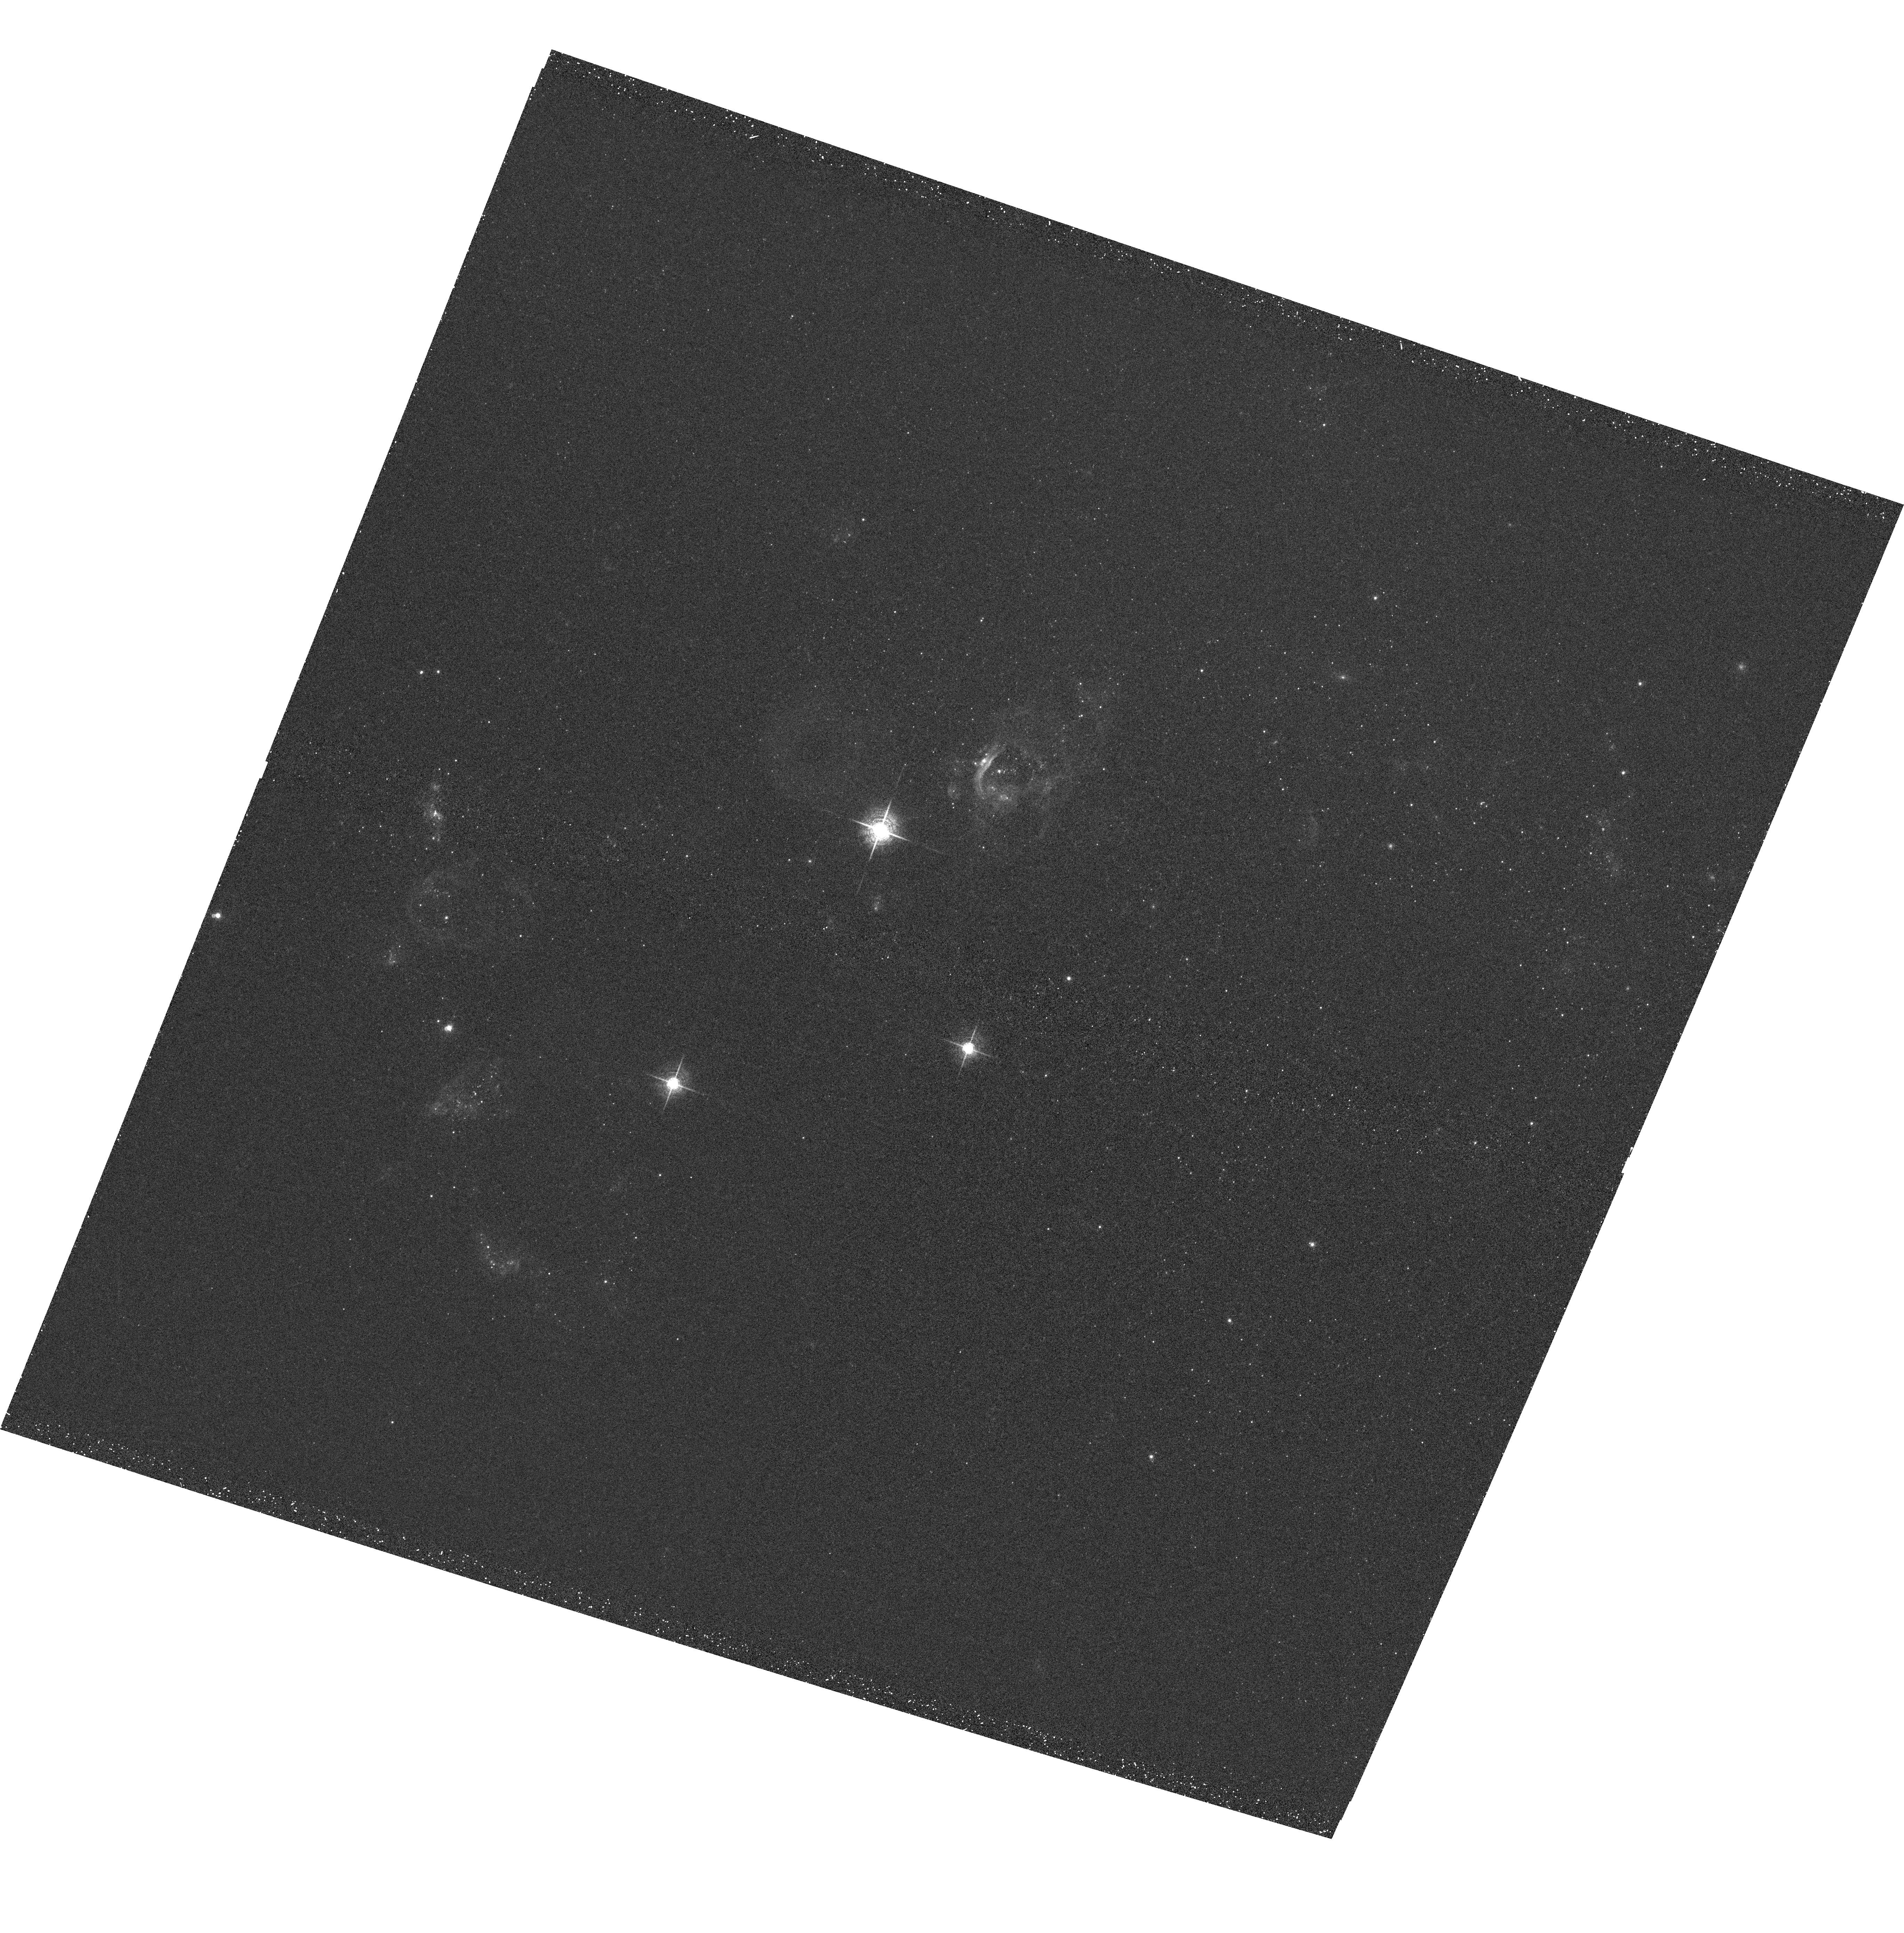
Target: HOLMBERGII-ACS. Instrument: ACS/WFC. Filter: F660N. Exposure: 28 min. Observation ID: hst_10522_03_acs_wfc_f660n_j9dr03

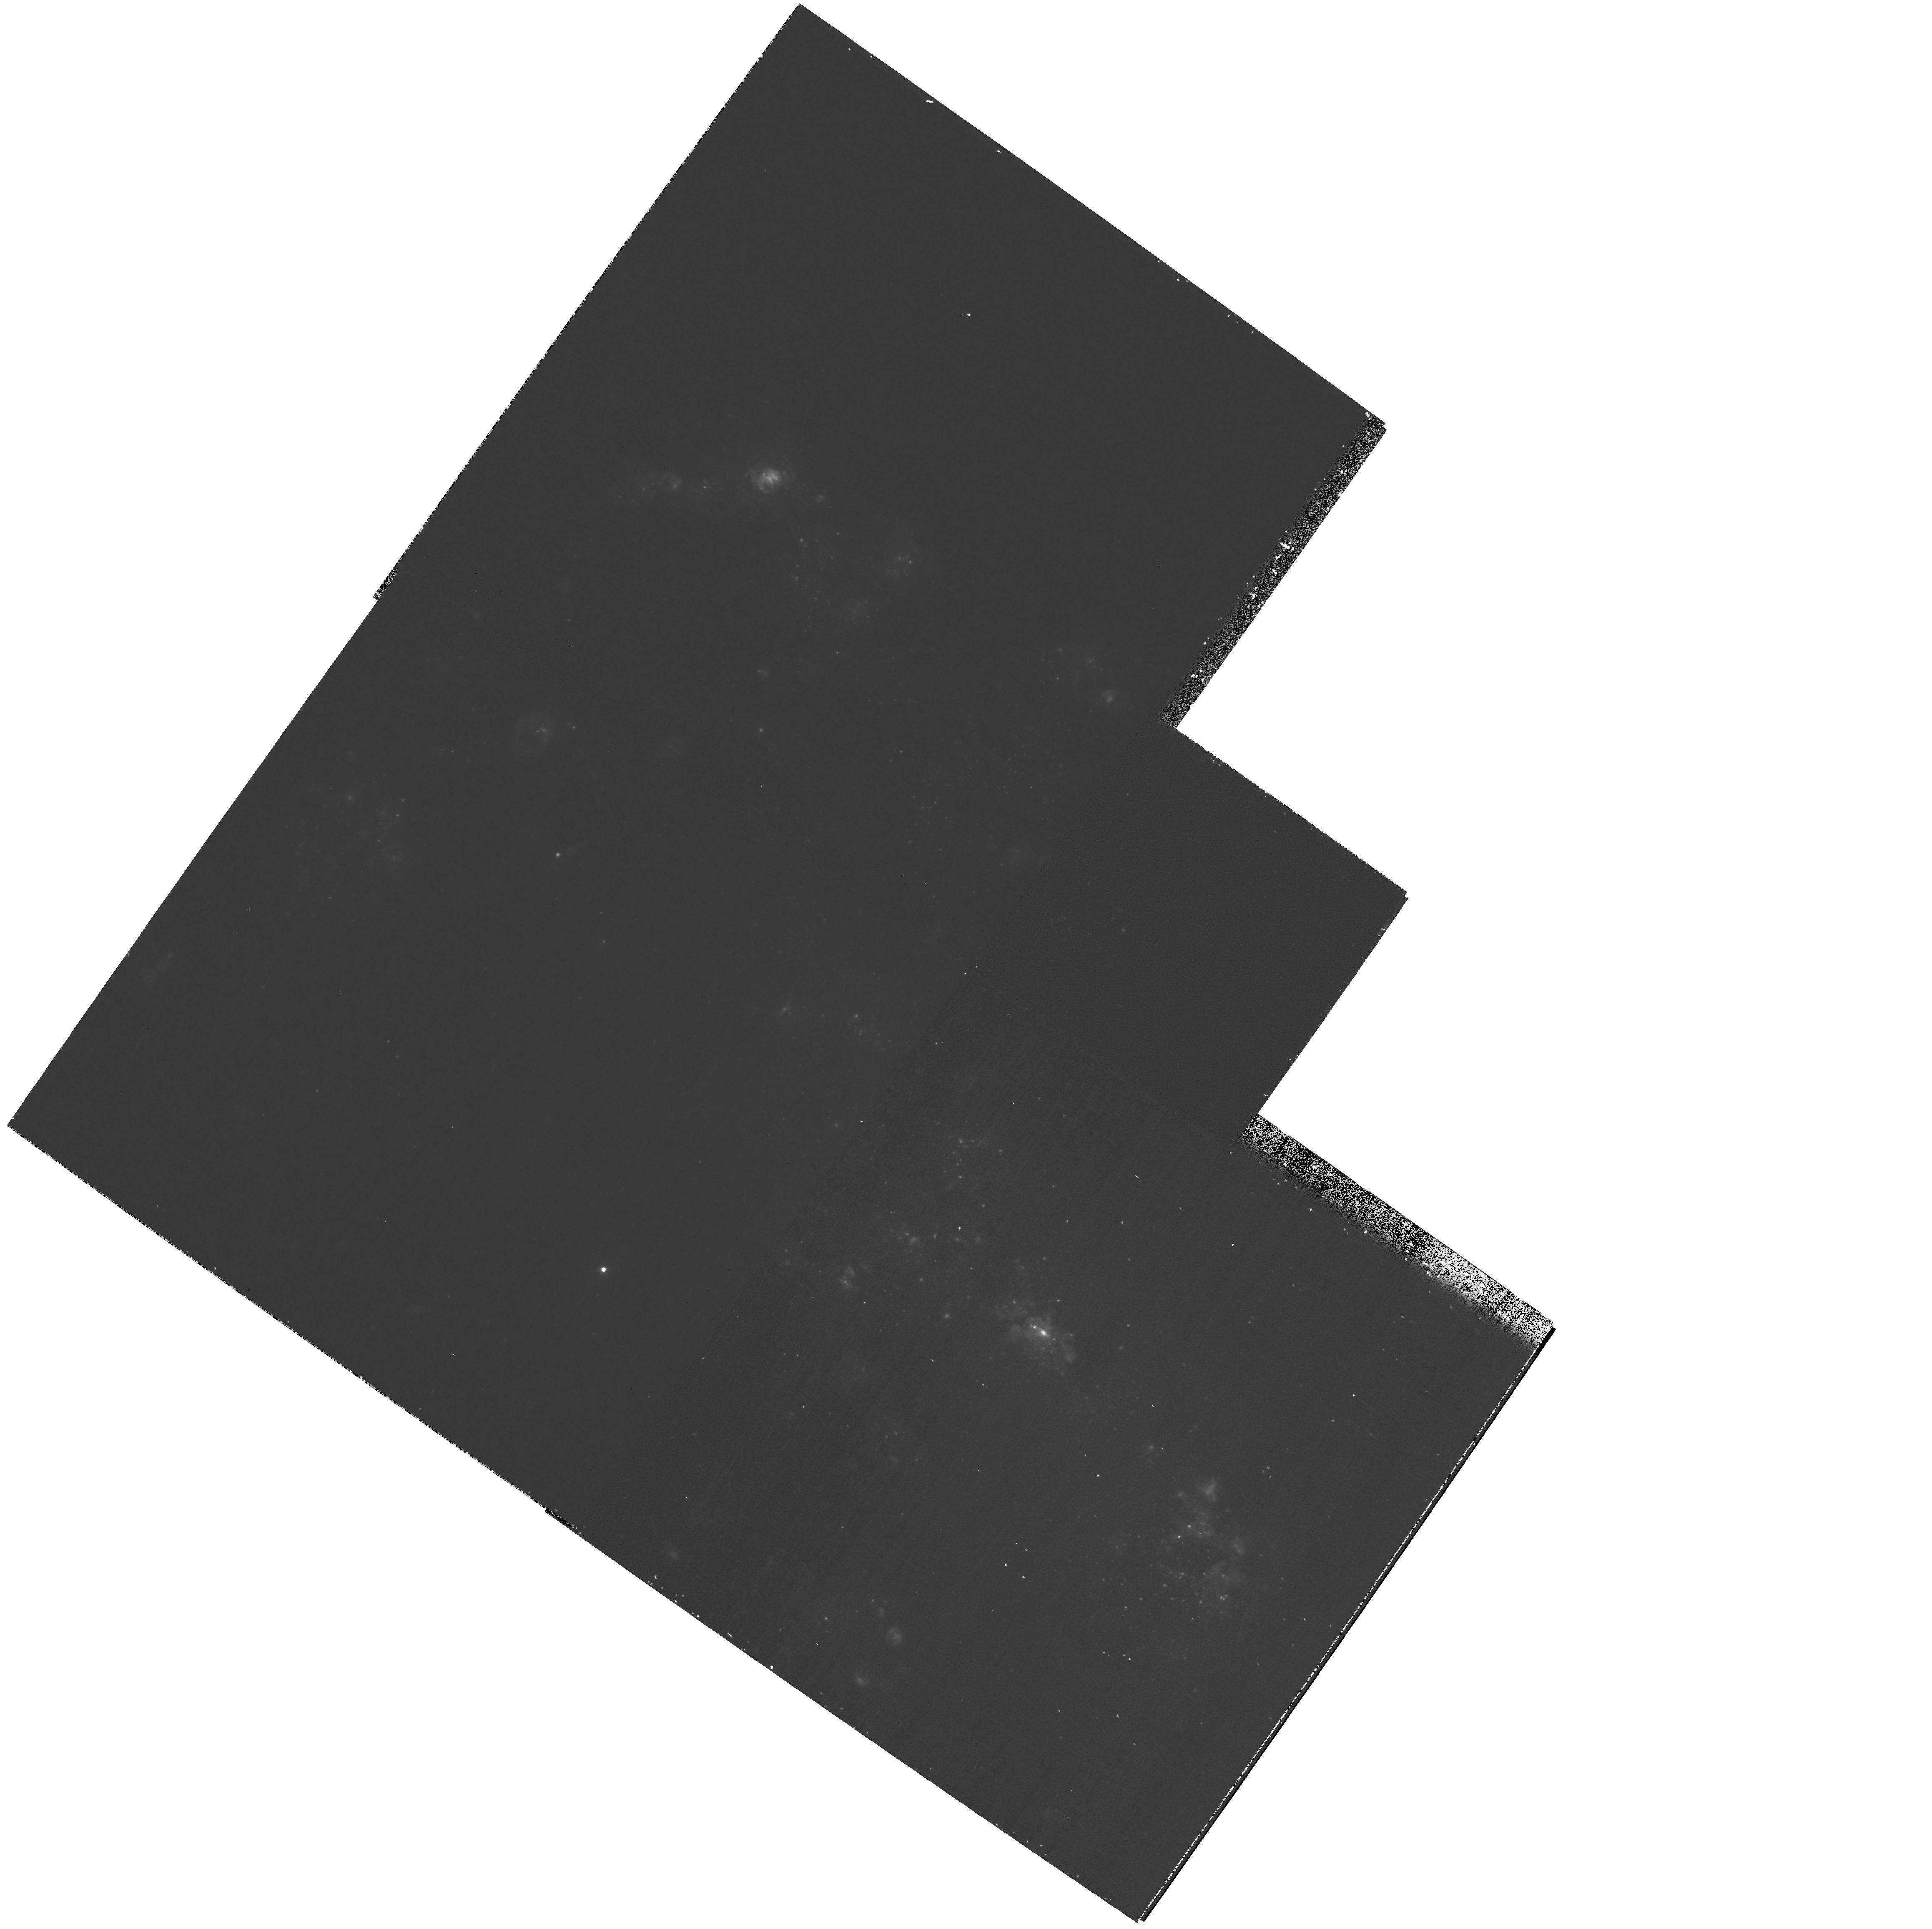
Target: NGC4449-WFPC2. Instrument: WFPC2/PC. Filter: F487N. Exposure: 35 min. Observation ID: hst_10522_02_wfpc2_pc_f487n_u9dr02

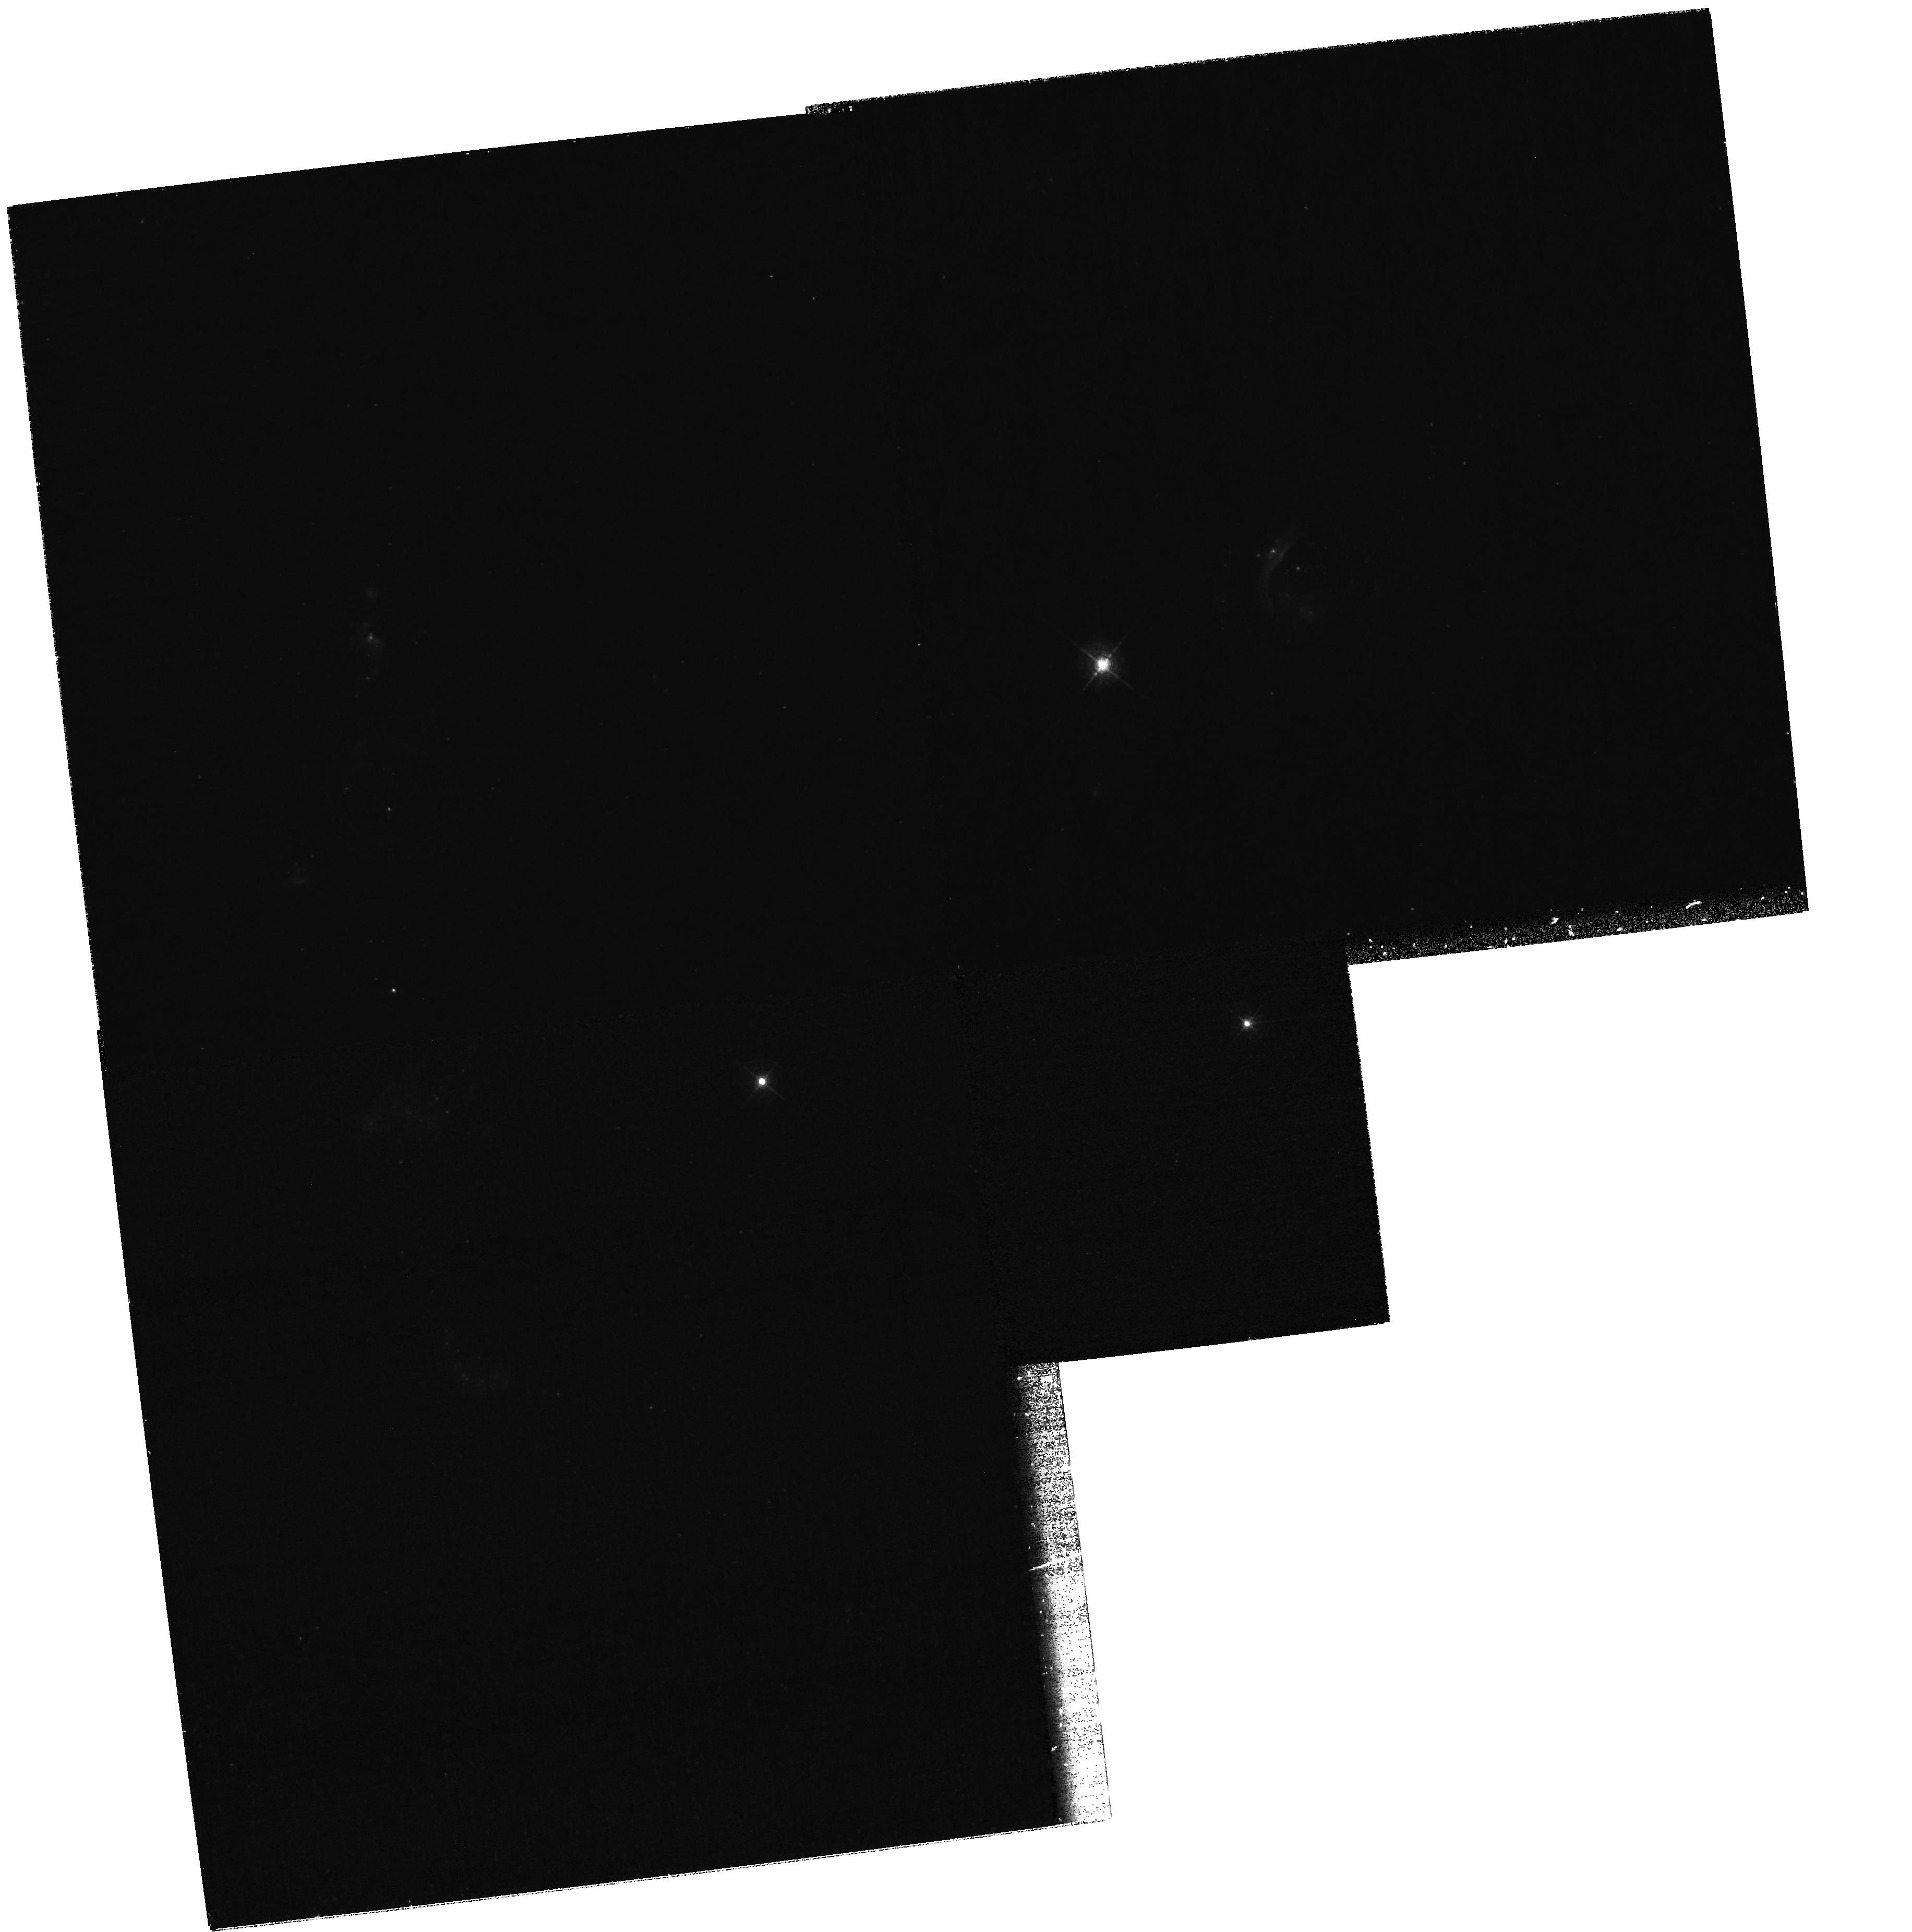
Target: HOLMBERGII-WFPC2. Instrument: WFPC2/PC. Filter: F487N. Exposure: 1.5 h. Observation ID: hst_10522_04_wfpc2_pc_f487n_u9dr04

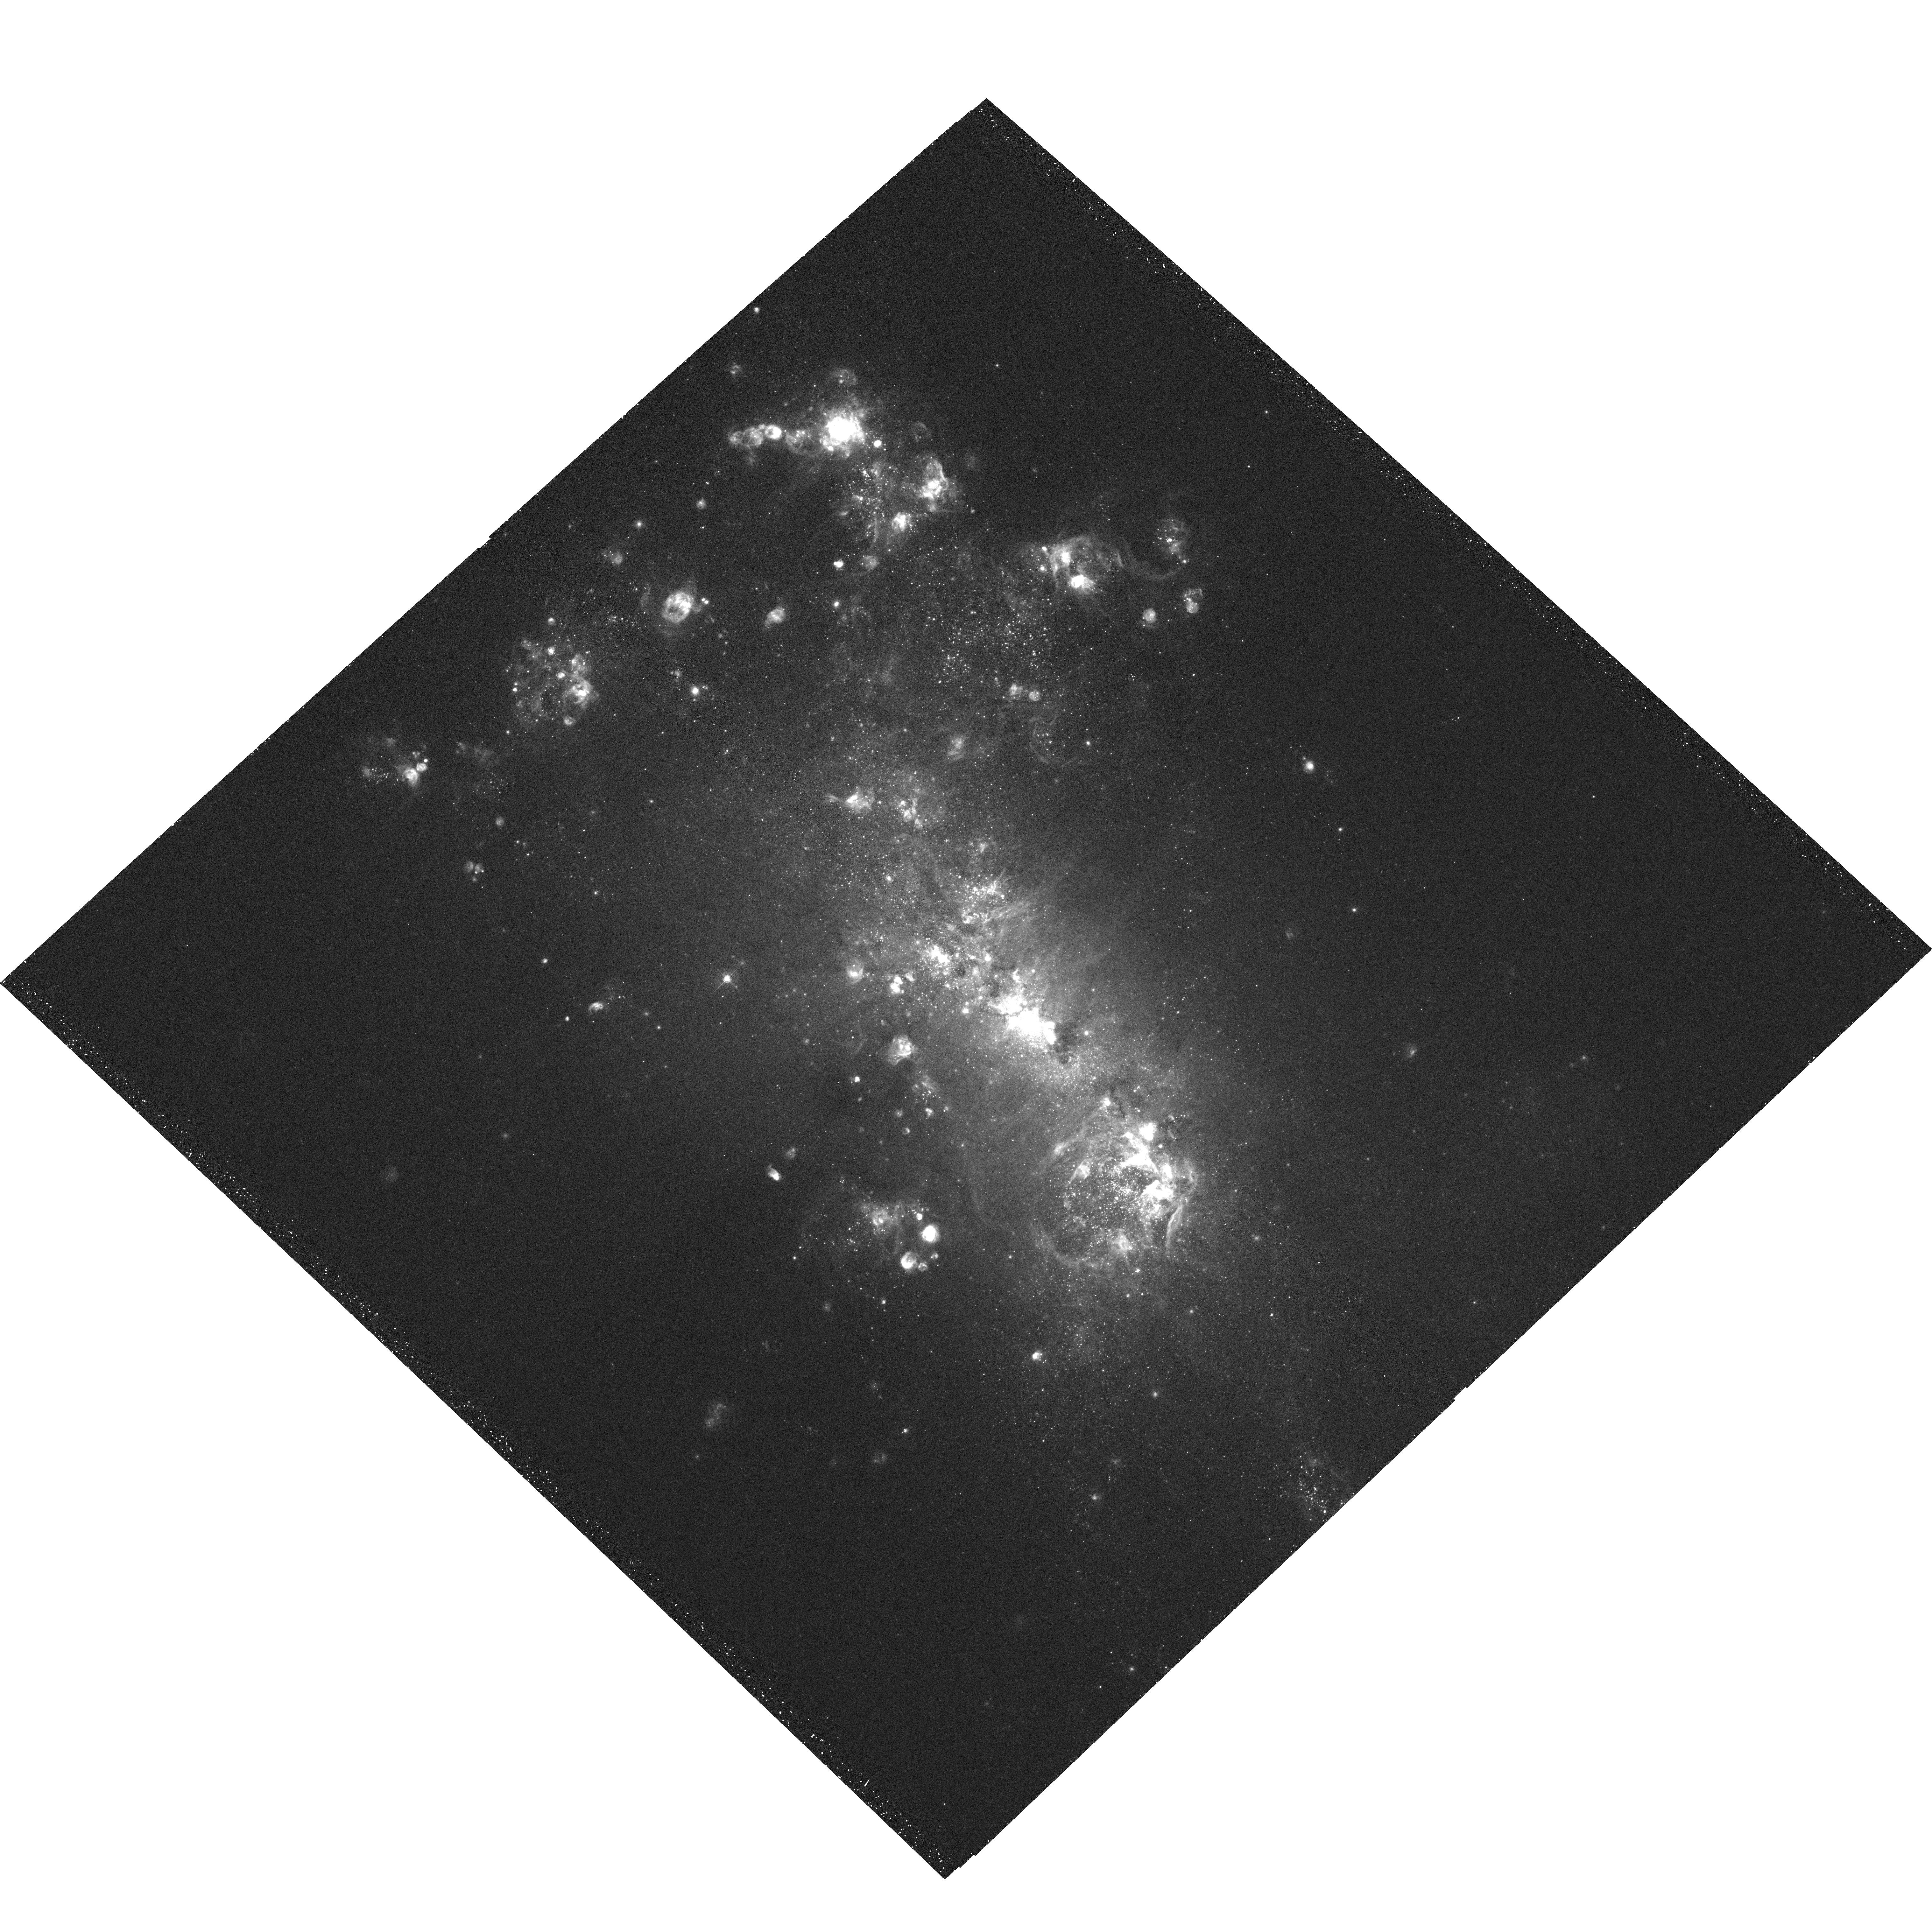
Target: NGC4449-ACS. Instrument: ACS/WFC. Filter: F502N. Exposure: 21 min. Observation ID: hst_10522_01_acs_wfc_f502n_j9dr01

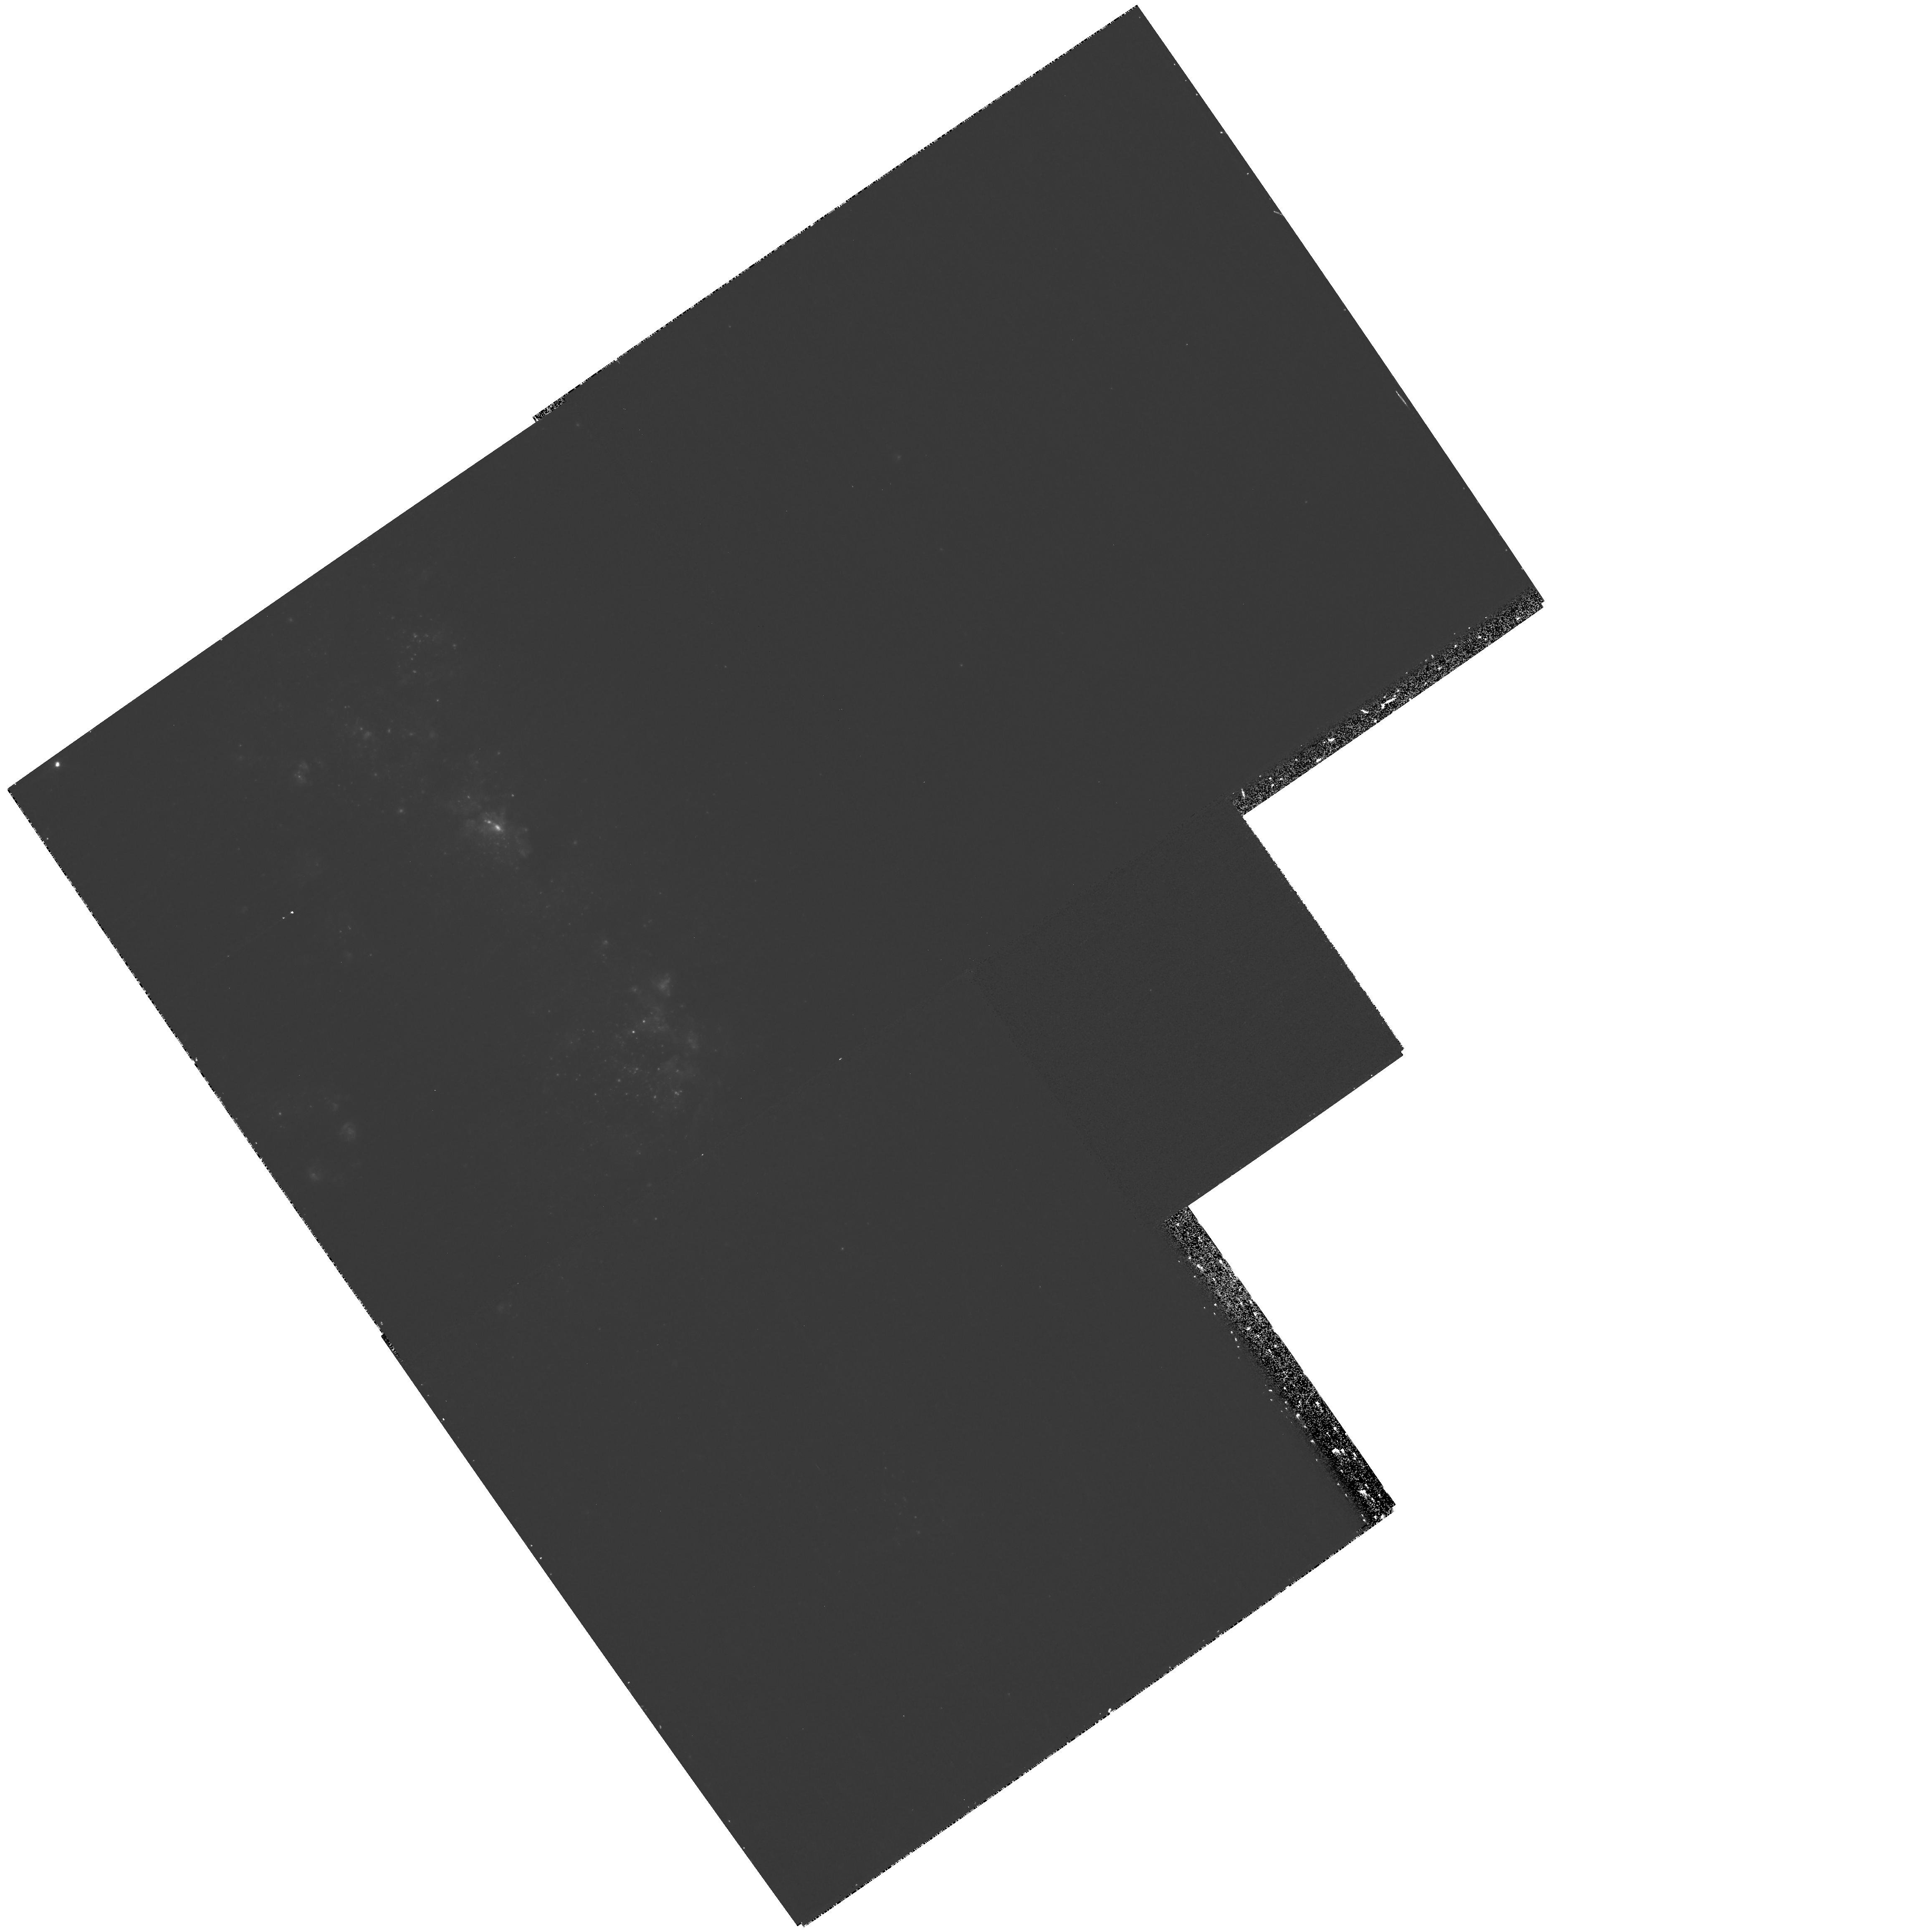
Target: NGC4449-WFPC2-2. Instrument: WFPC2/PC. Filter: F487N. Exposure: 35 min. Observation ID: hst_10522_52_wfpc2_pc_f487n_u9dr52

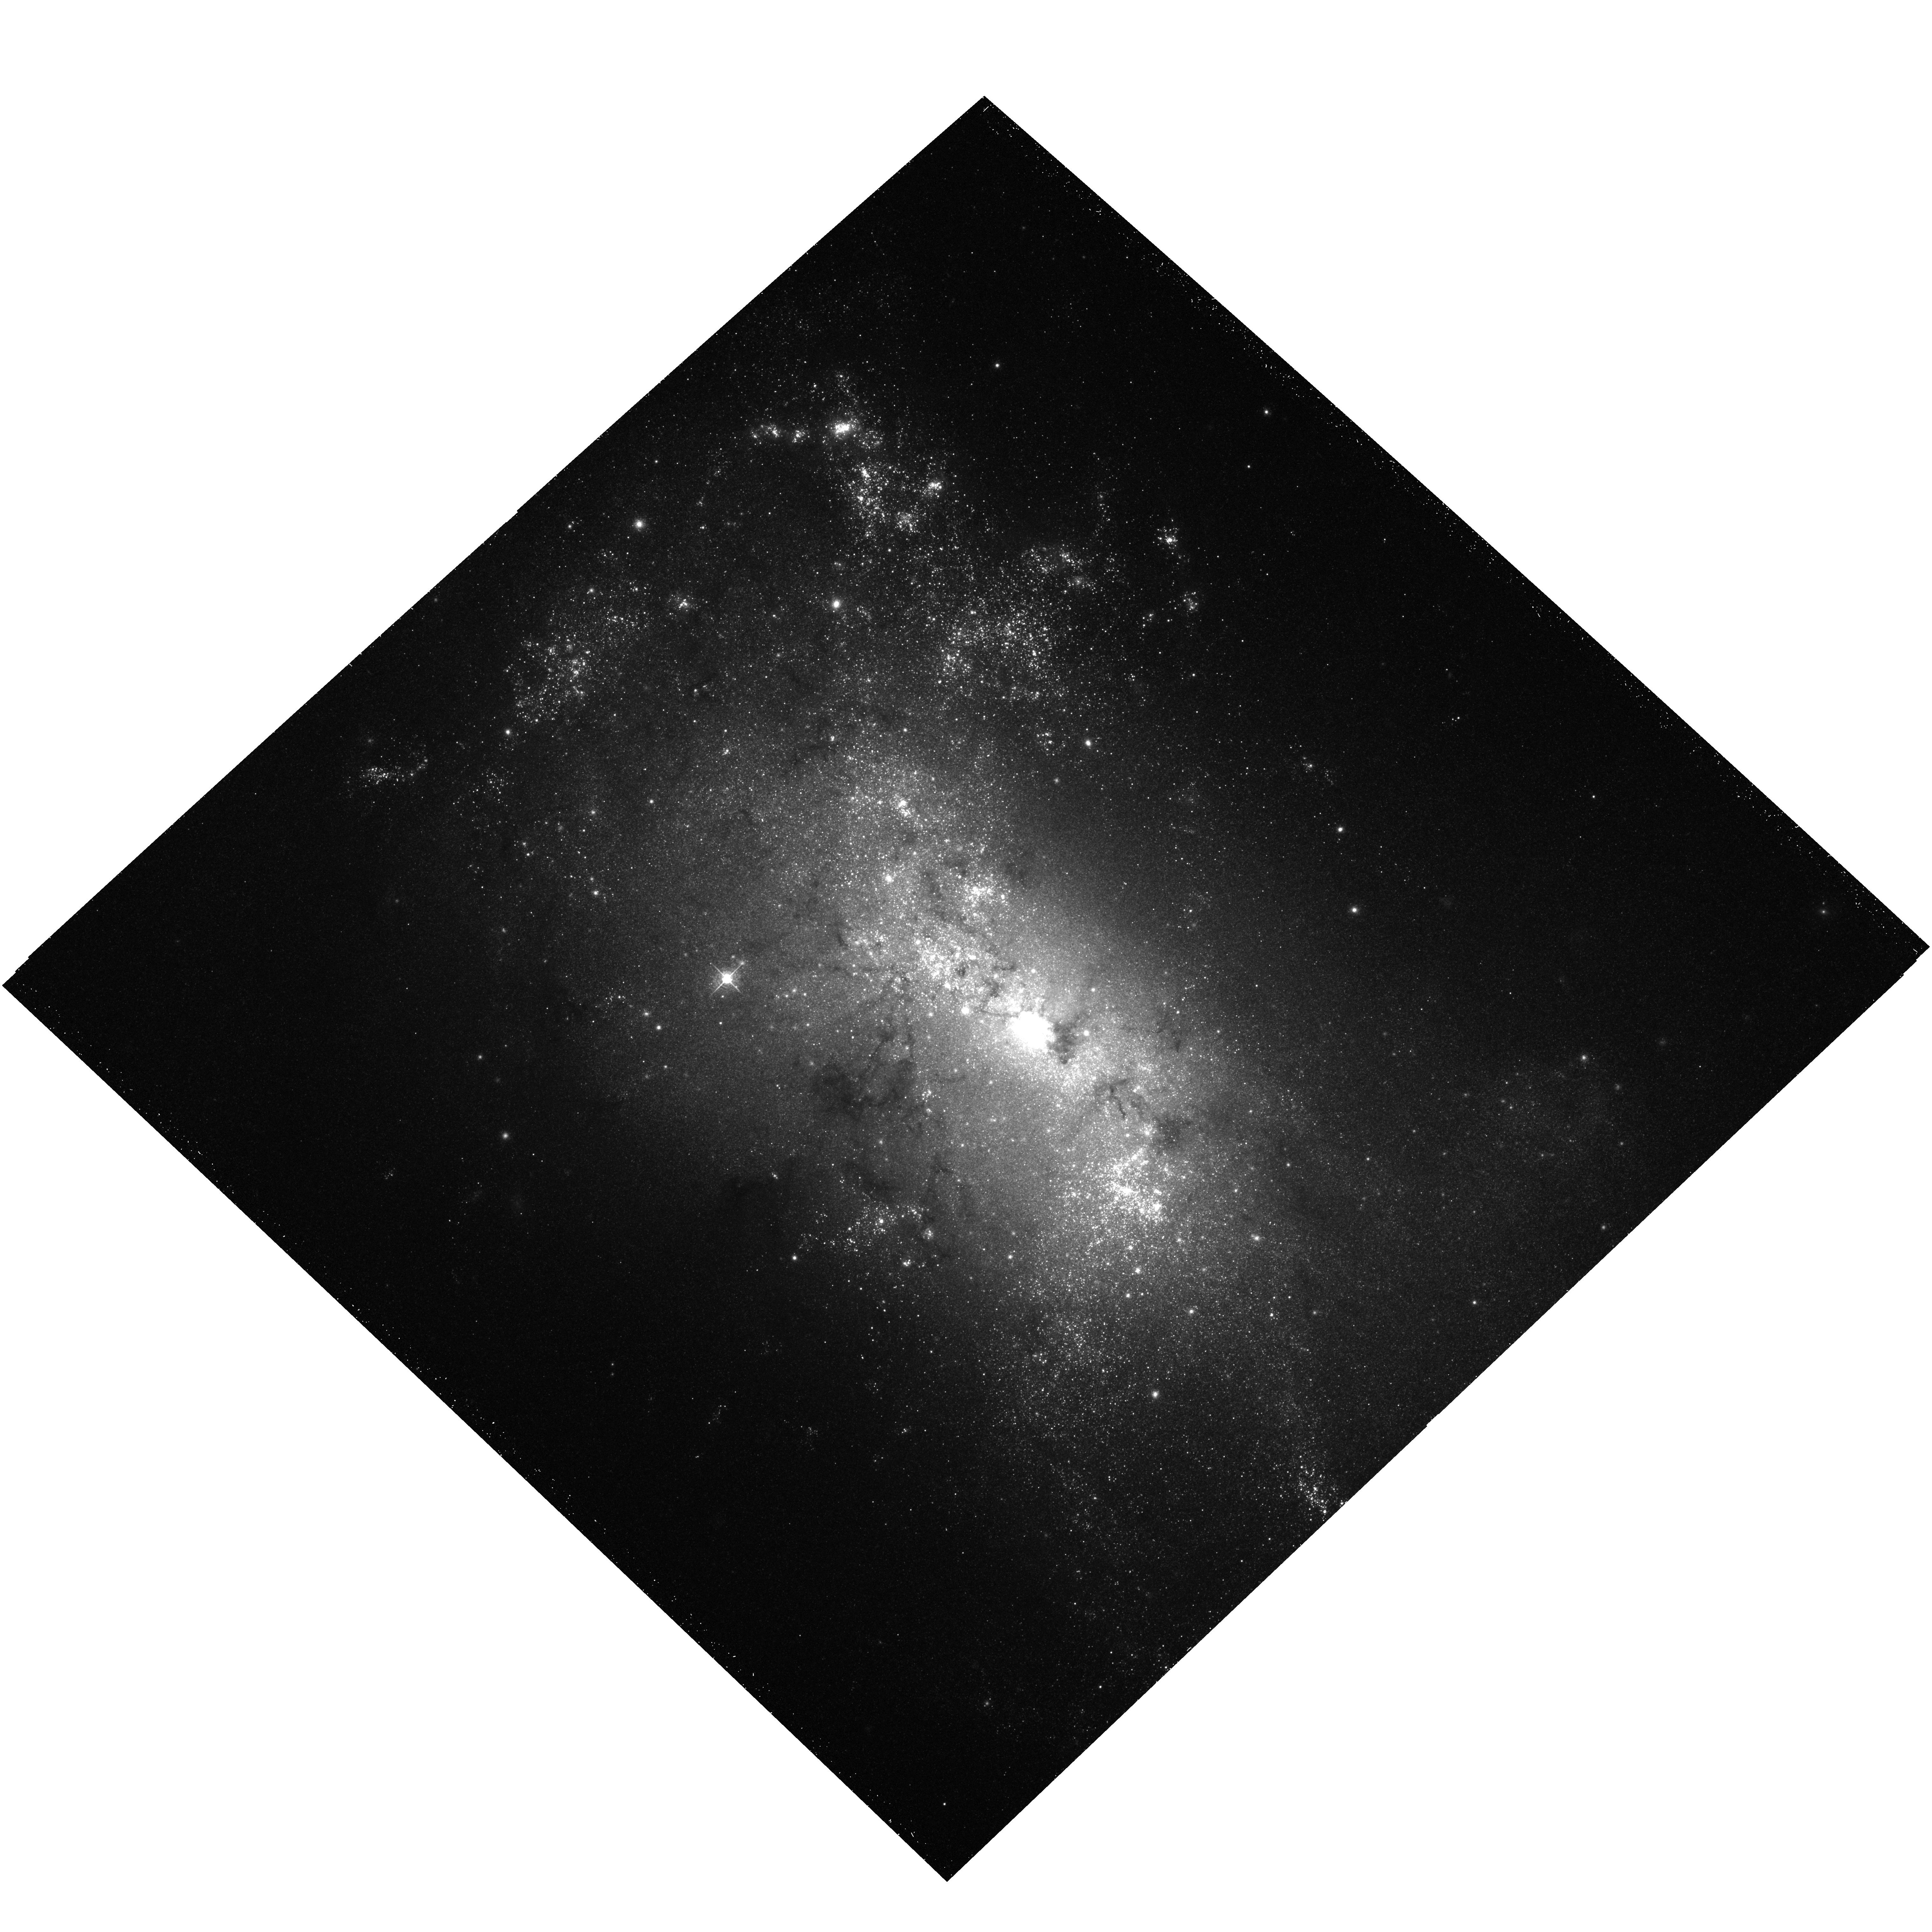
Target: NGC4449-ACS. Instrument: ACS/WFC. Filter: F550M. Exposure: 20 min. Observation ID: hst_10522_01_acs_wfc_f550m_j9dr01

Calibrating Star Formation: The Link between Feedback and Galaxy Evolution (PI: Calzetti, Daniela)

Stellar feedback - the return of mass and energy from star formation to the interstellar medium - is one of the primary engines of galaxy evolution. Yet, the theoretical foundation of mechanical feedback is, to date, unconstrained by observations. We propose to investigate this fundamental aspect of star formation on a sample of two local actively star-forming galaxies, NGC4449, and Holmberg II. The two galaxies have been selected to occupy an unexplored, yet crucial for quantifying mechanical feedback, niche in the two-parameter space of star formation intensity and galaxy mass. ACS/WFC and WFPC2 narrow-band observations in the light of H-beta, [OIII], H-alpha, and [NII] will be obtained for both galaxies, in order to: (1) discriminate the feedback-induced shock fronts from the photoionization regions; (2) map the shocks inside and around the starburst regions; and (3) measure the energy budget of the star-formation-produced shocks. These observations, complemented by existing data, will yield: (1) the efficiency of the feedback, i.e. the fraction of the star formation's mechanical energy that is transported out of the starburst volume rather than confined or radiated away; (2) the dependence of this efficiency on the two fundamental parameters of star formation intensity and stellar mass. The high angular resolution of HST is crucial for separating the spatially narrow shock fronts (~5 pc, ~0.25" at 4 Mpc) from the more extended photoionization fronts. The legacy from this project will be the most complete quantitative measurement of the energetics associated with feedback processes. We will secure the first milestone for placing feedback mechanisms on a solid physical ground, and for understanding quantitatively their role on the energetics, structure, and star formation history of galaxies at all redshifts.